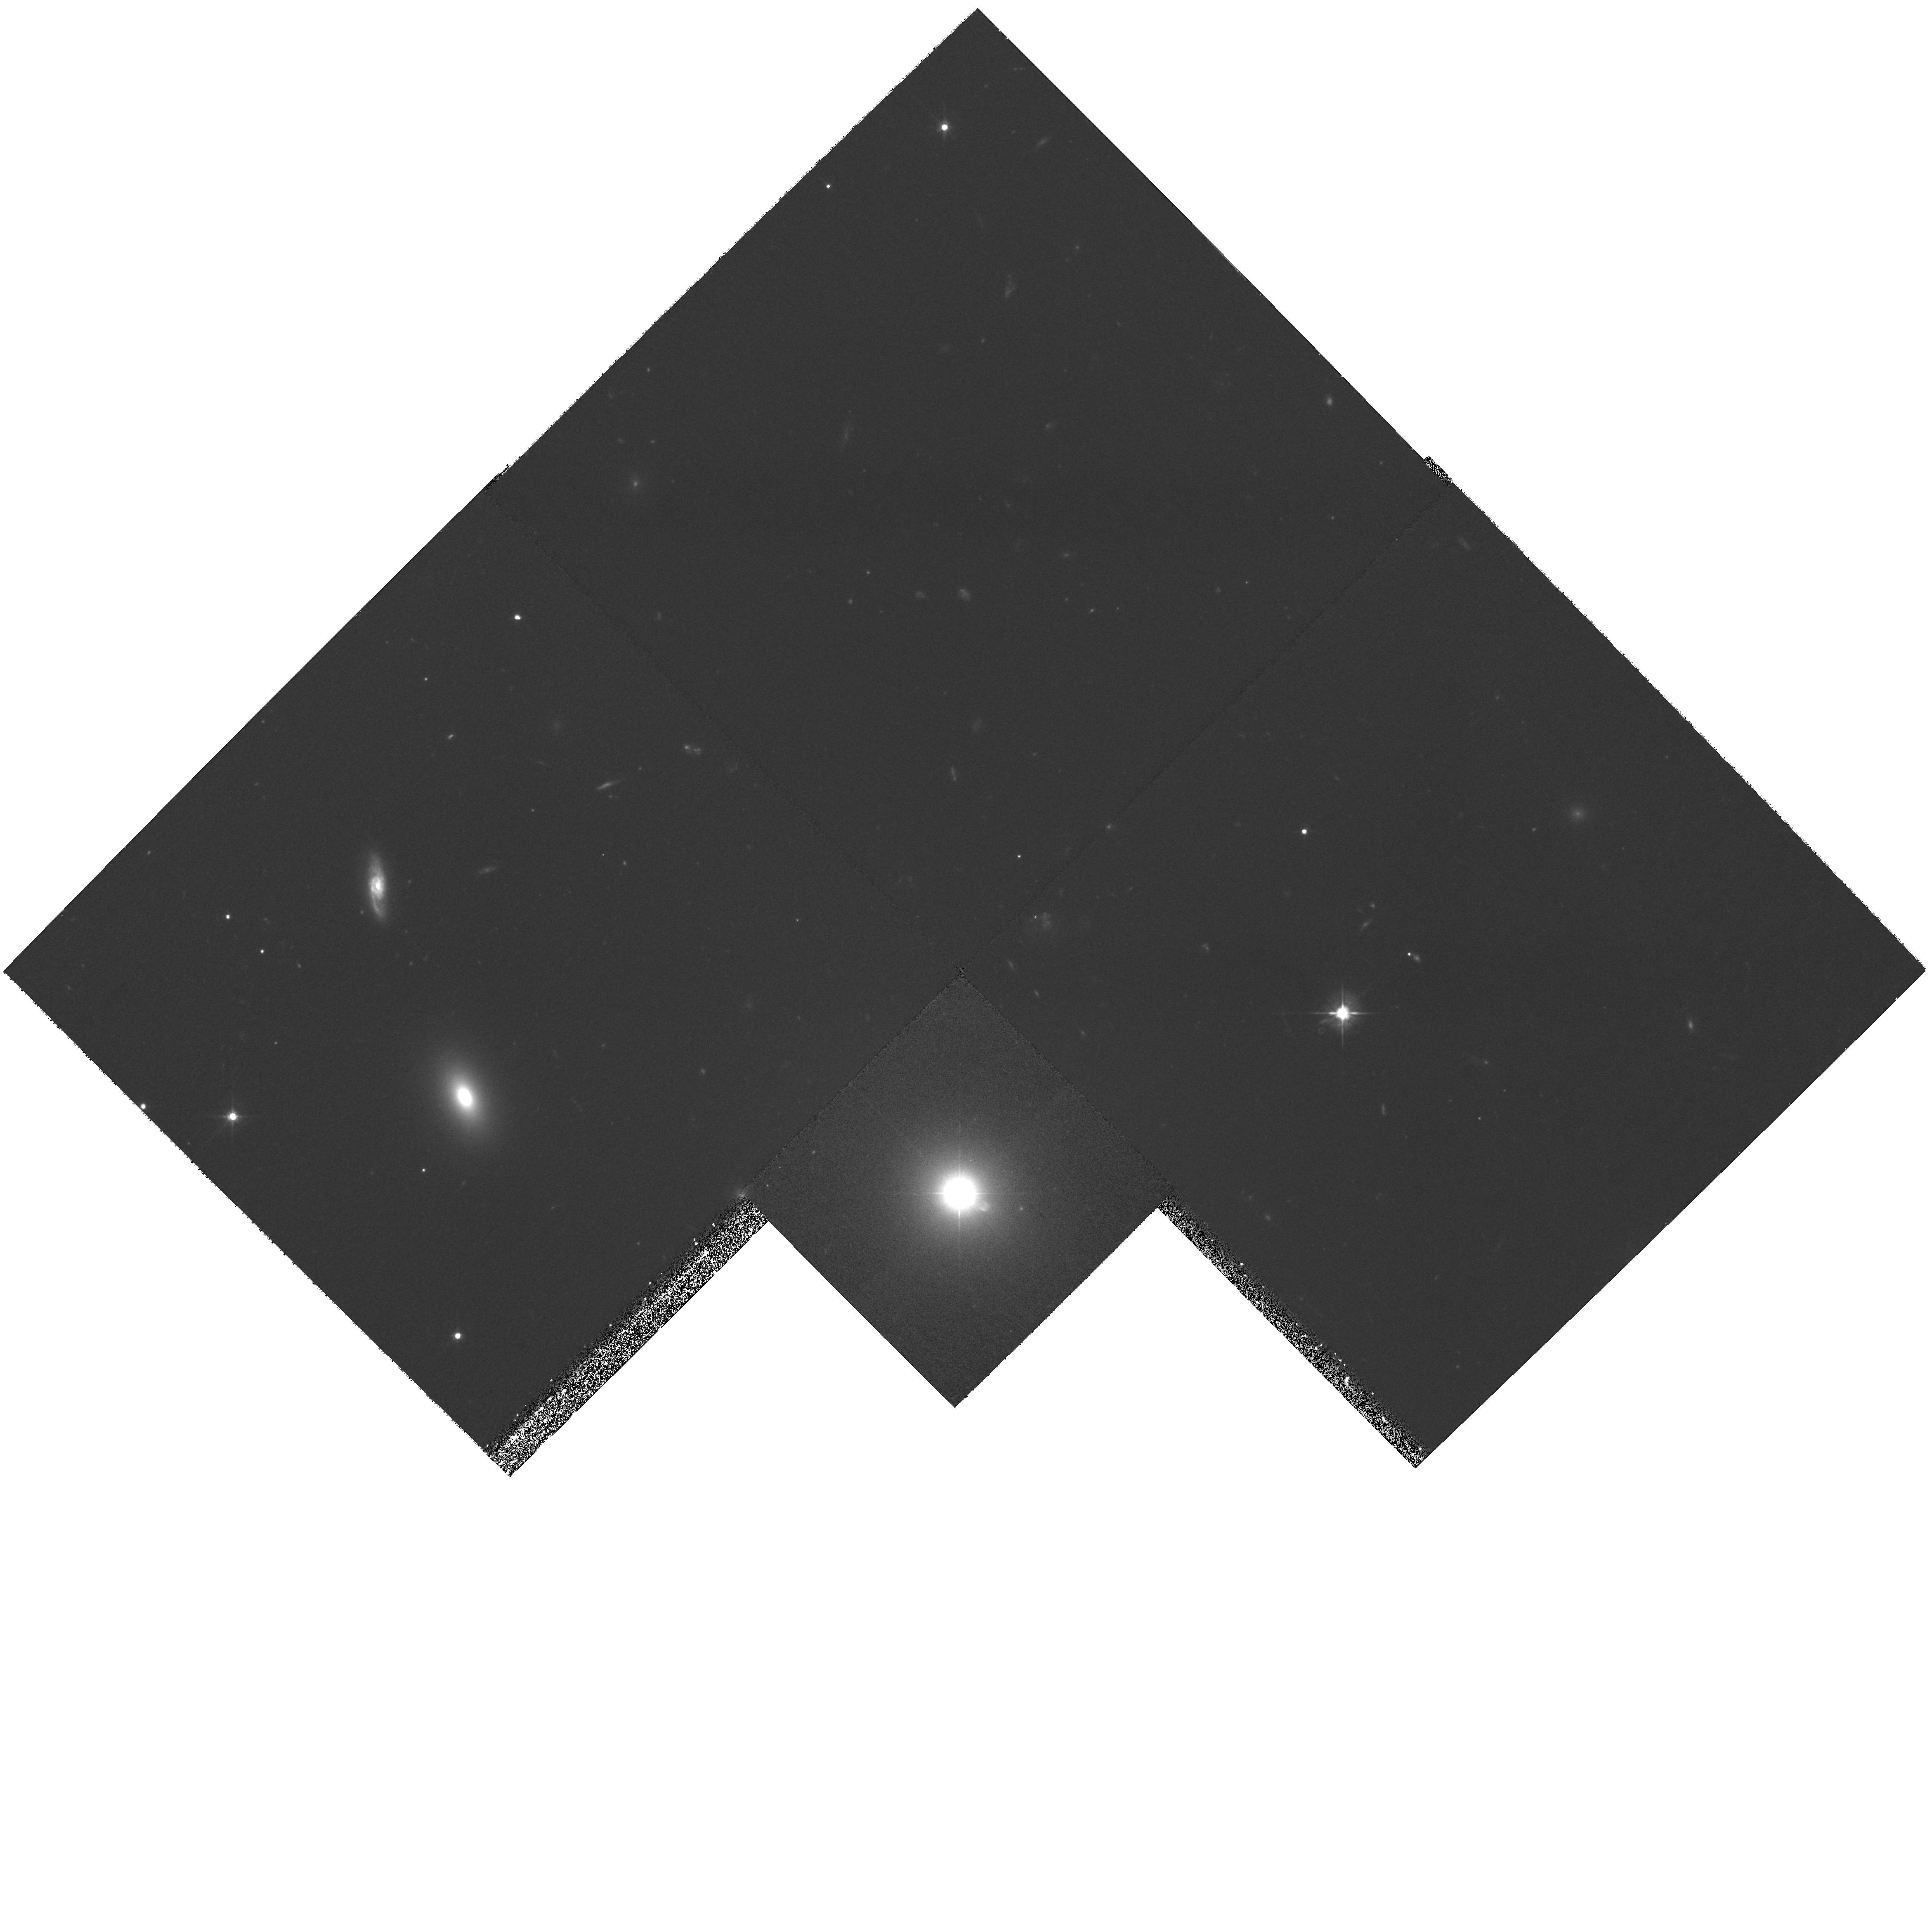
Target: MULTIPLE
Instrument: WFPC2/PC
Filter: F555W
Exposure: 1 h
Observation ID: hst_9122_03_wfpc2_pc_f555w_u6dk03

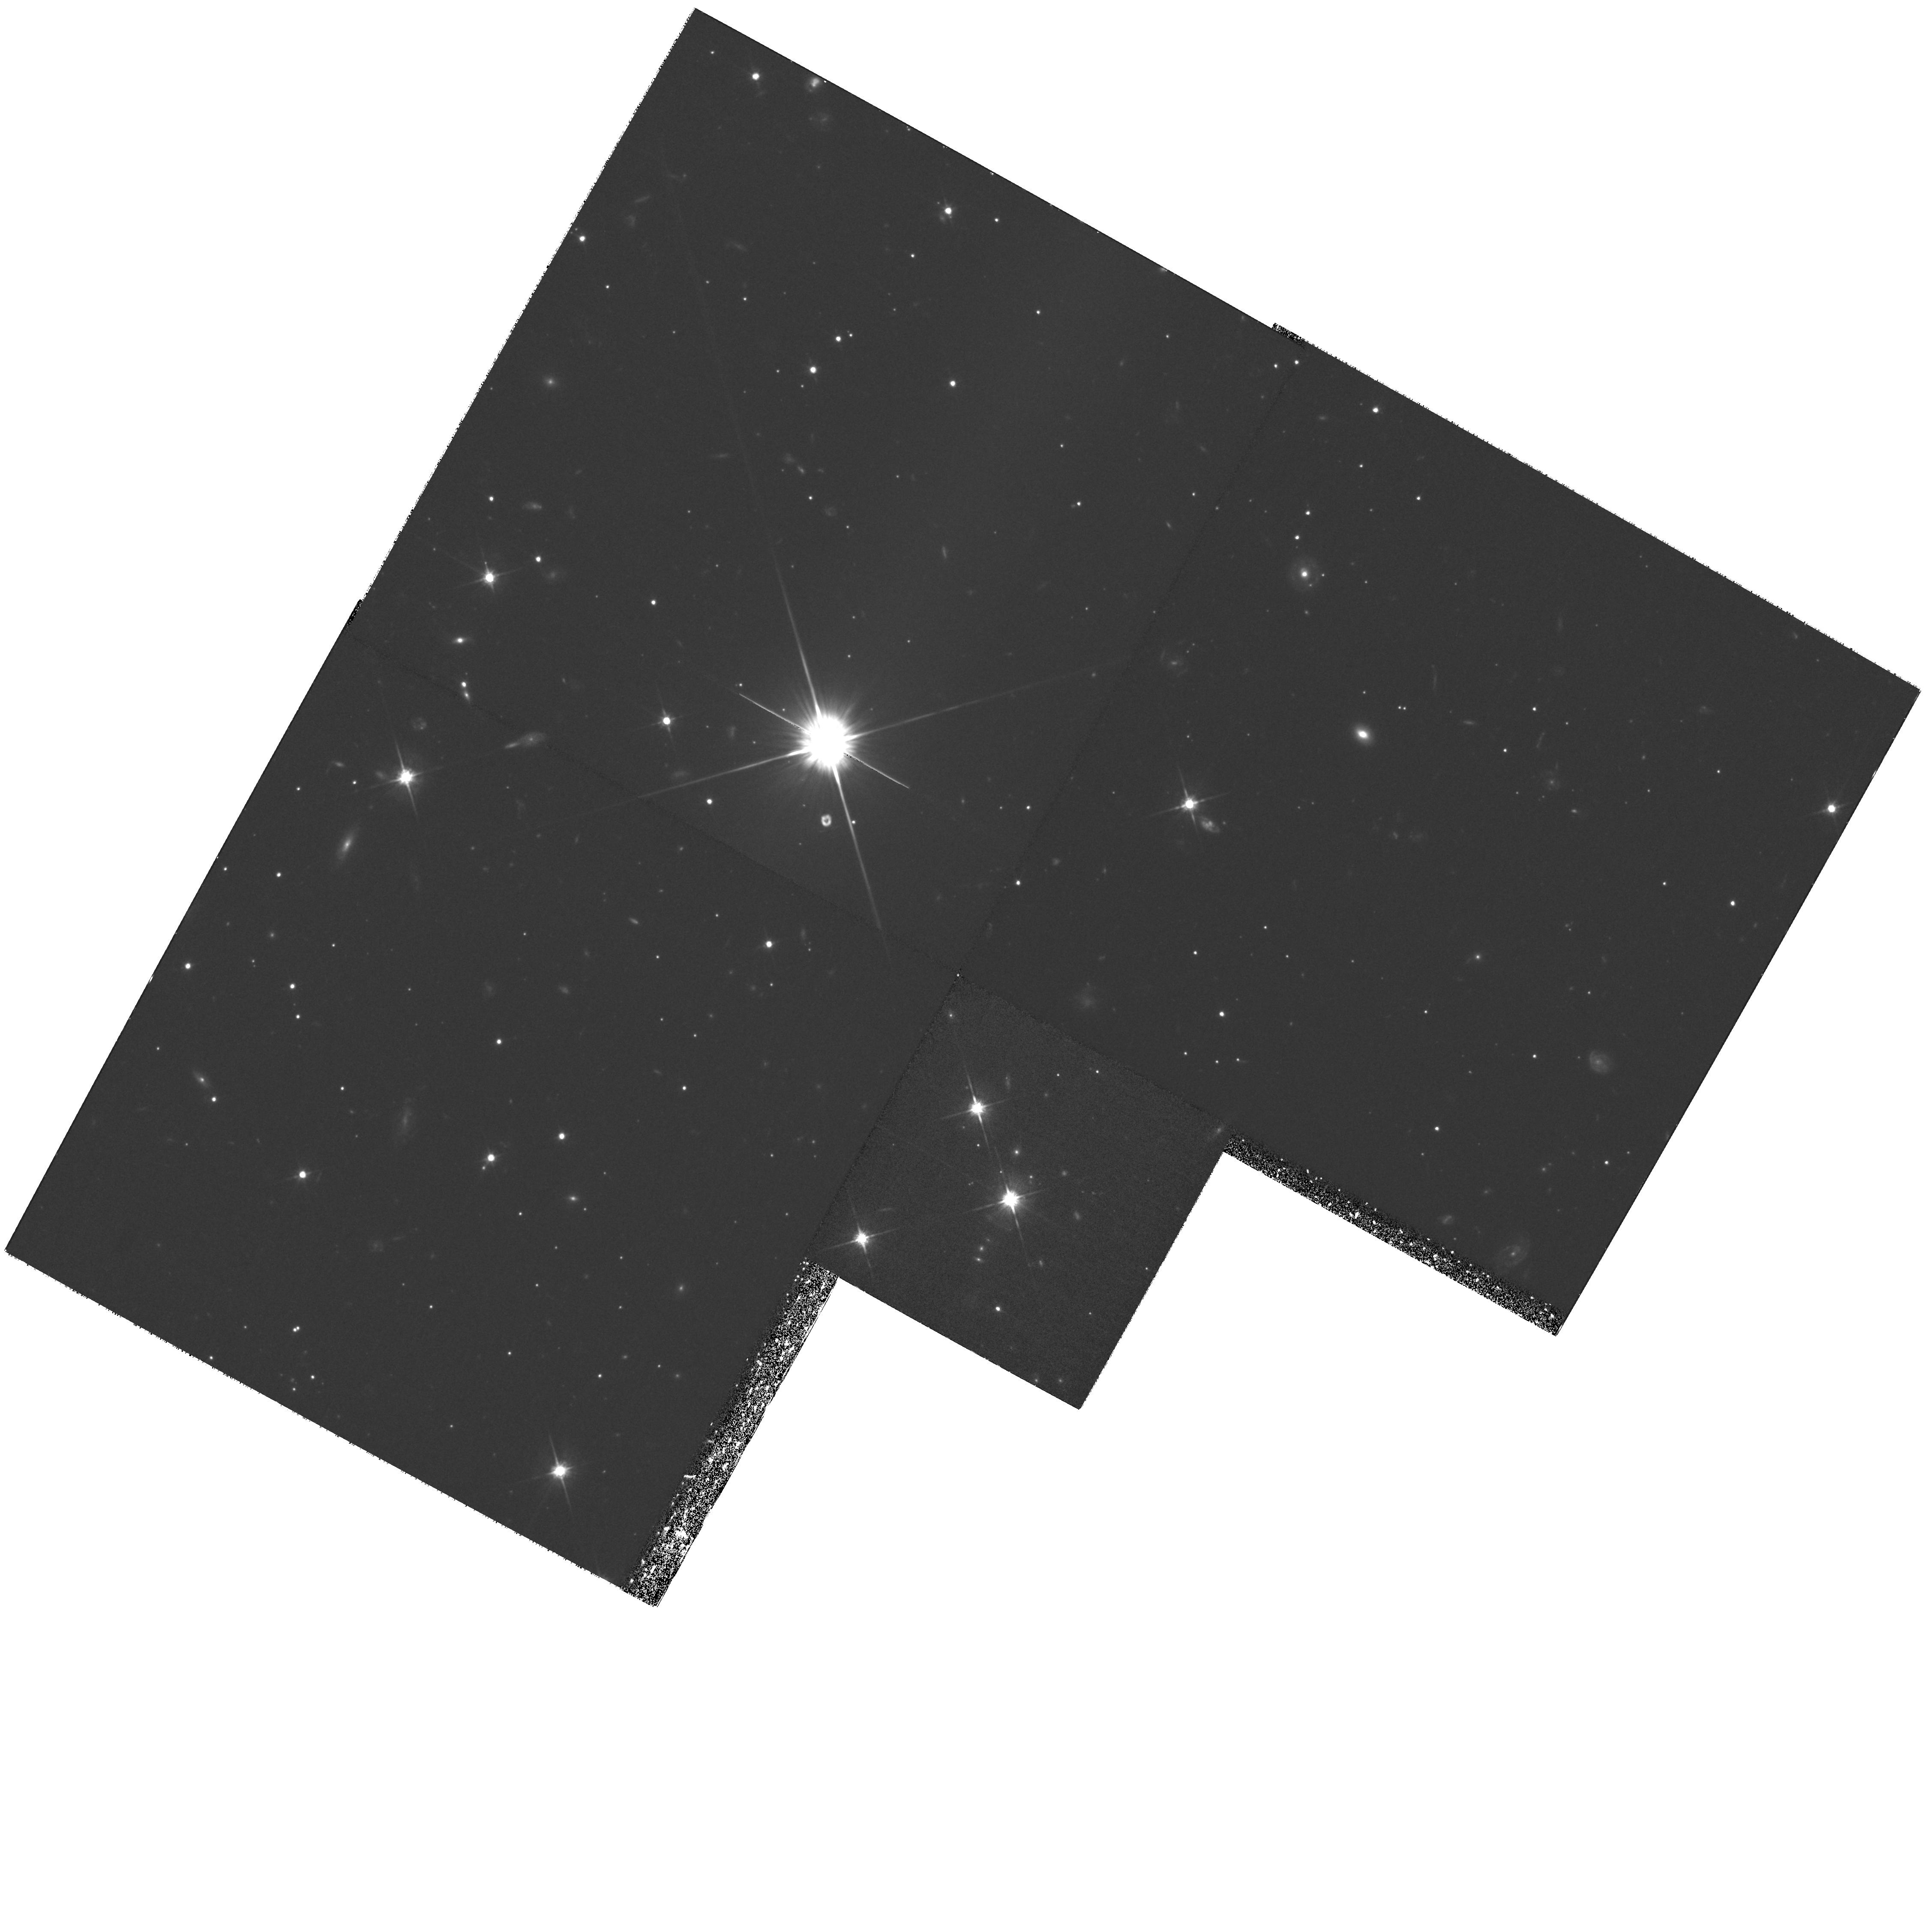
Target: MULTIPLE
Instrument: WFPC2/PC
Filter: F702W
Exposure: 1.3 h
Observation ID: hst_9122_01_wfpc2_pc_f702w_u6dk01

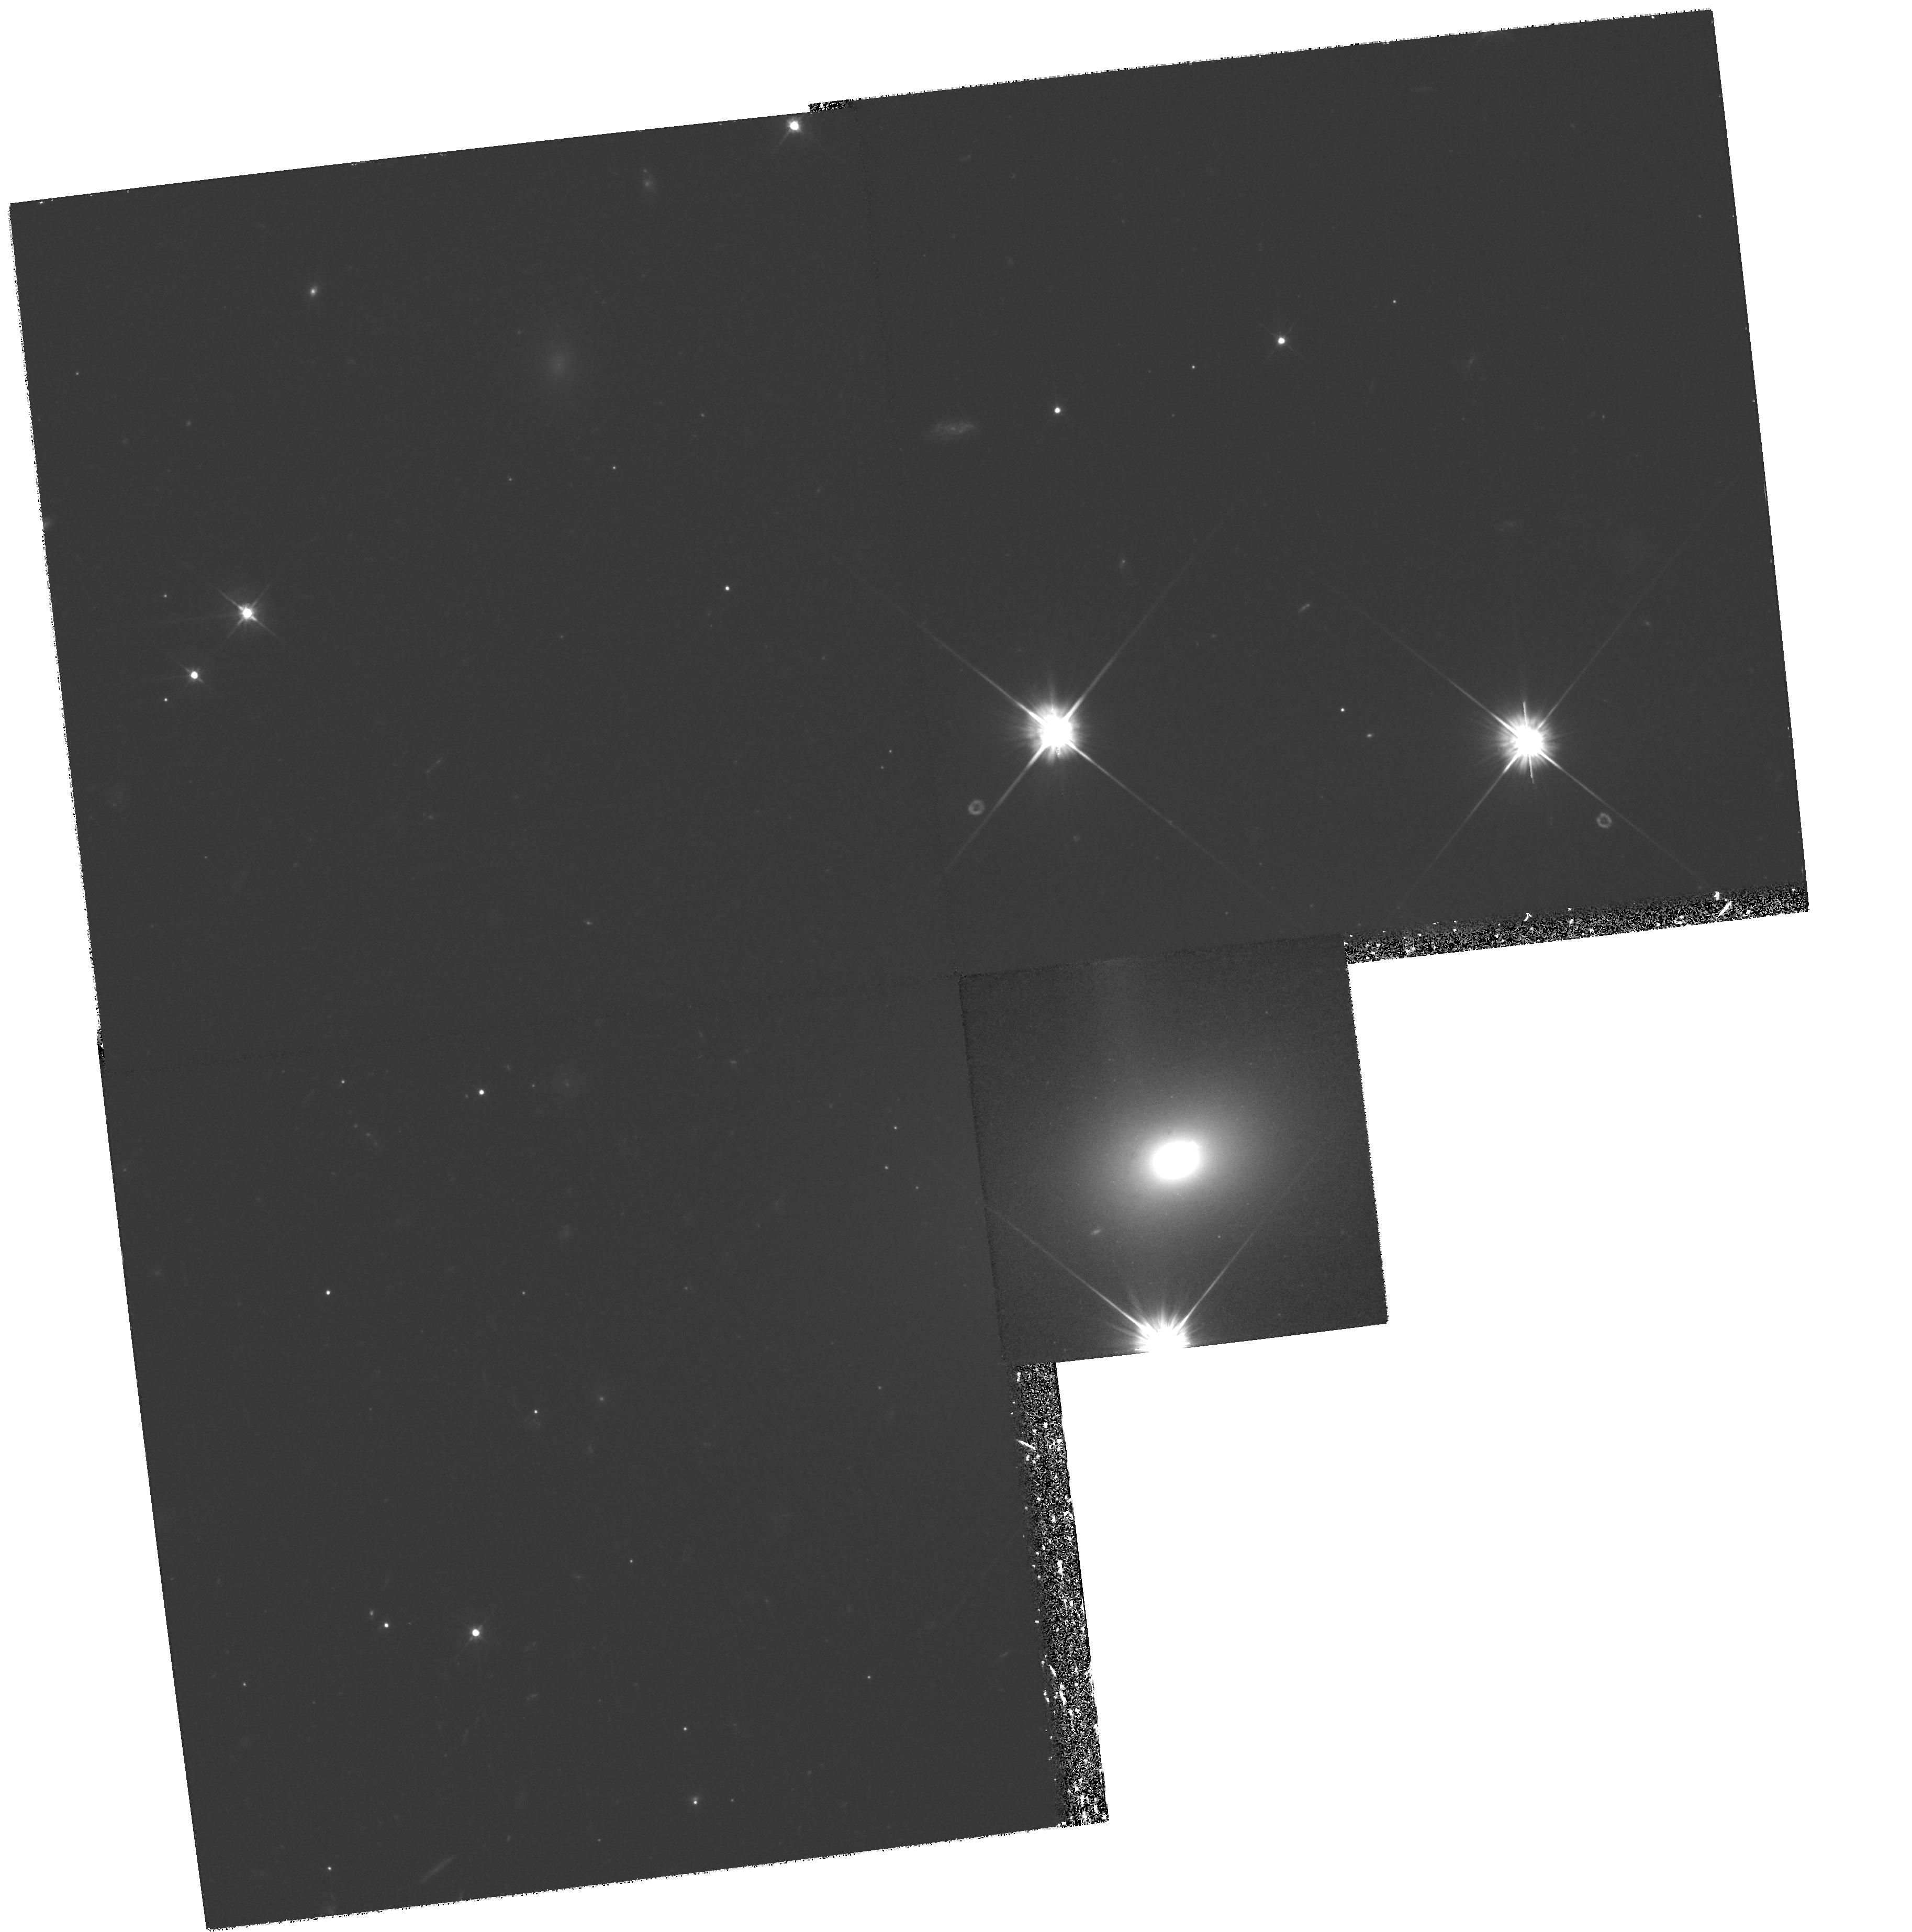
Target: MULTIPLE
Instrument: WFPC2/PC
Filter: F555W
Exposure: 1.2 h
Observation ID: hst_9122_04_wfpc2_pc_f555w_u6dk04

The Physics of X-Ray/Optical Jets (PI: Urry, Claudia Megan)

An important new probe of the physics of large-scale radio jets is possible with the discovery of resolved X-ray/optical jets. The optical emission comes from high energy electrons, which have short radiative lifetimes and so pinpoint particle acceleration sites. Spectral energy distributions of knots in two jets suggest the X -rays come from lower energy electrons inverse-Compton scattering the (beamed) cosmic microwave background. This requires the jet to be still relativistic on kiloparsec scales (out to ~1 Mpc for the high-redshift jets.). This model robustly constrains both the bulk relativistic speed and the minimum electron energy in the jet, which together determine the total jet power. To probe jet energetics and physics generally, and to test the ``Compton/CMB'' interpretation specifically, we propose deep HST imaging of three X-ray/optical jets (PKS 1127--145, PKS 0637--752, 3C 371) and one optical jet (PKS 2201+044), plus Chandra observations of the latter two. The multiwavelength spectra of individual knots differ significantly, as does one jet from another, indicating the need for detailed high- resolution study of more than 1 or 2 jets. Along with the well-observed 3C 273 and M 87 jets, the 4 proposed targets are the only known (or likely) nonthermal X-ray jets readily detected with Chandra and HST.